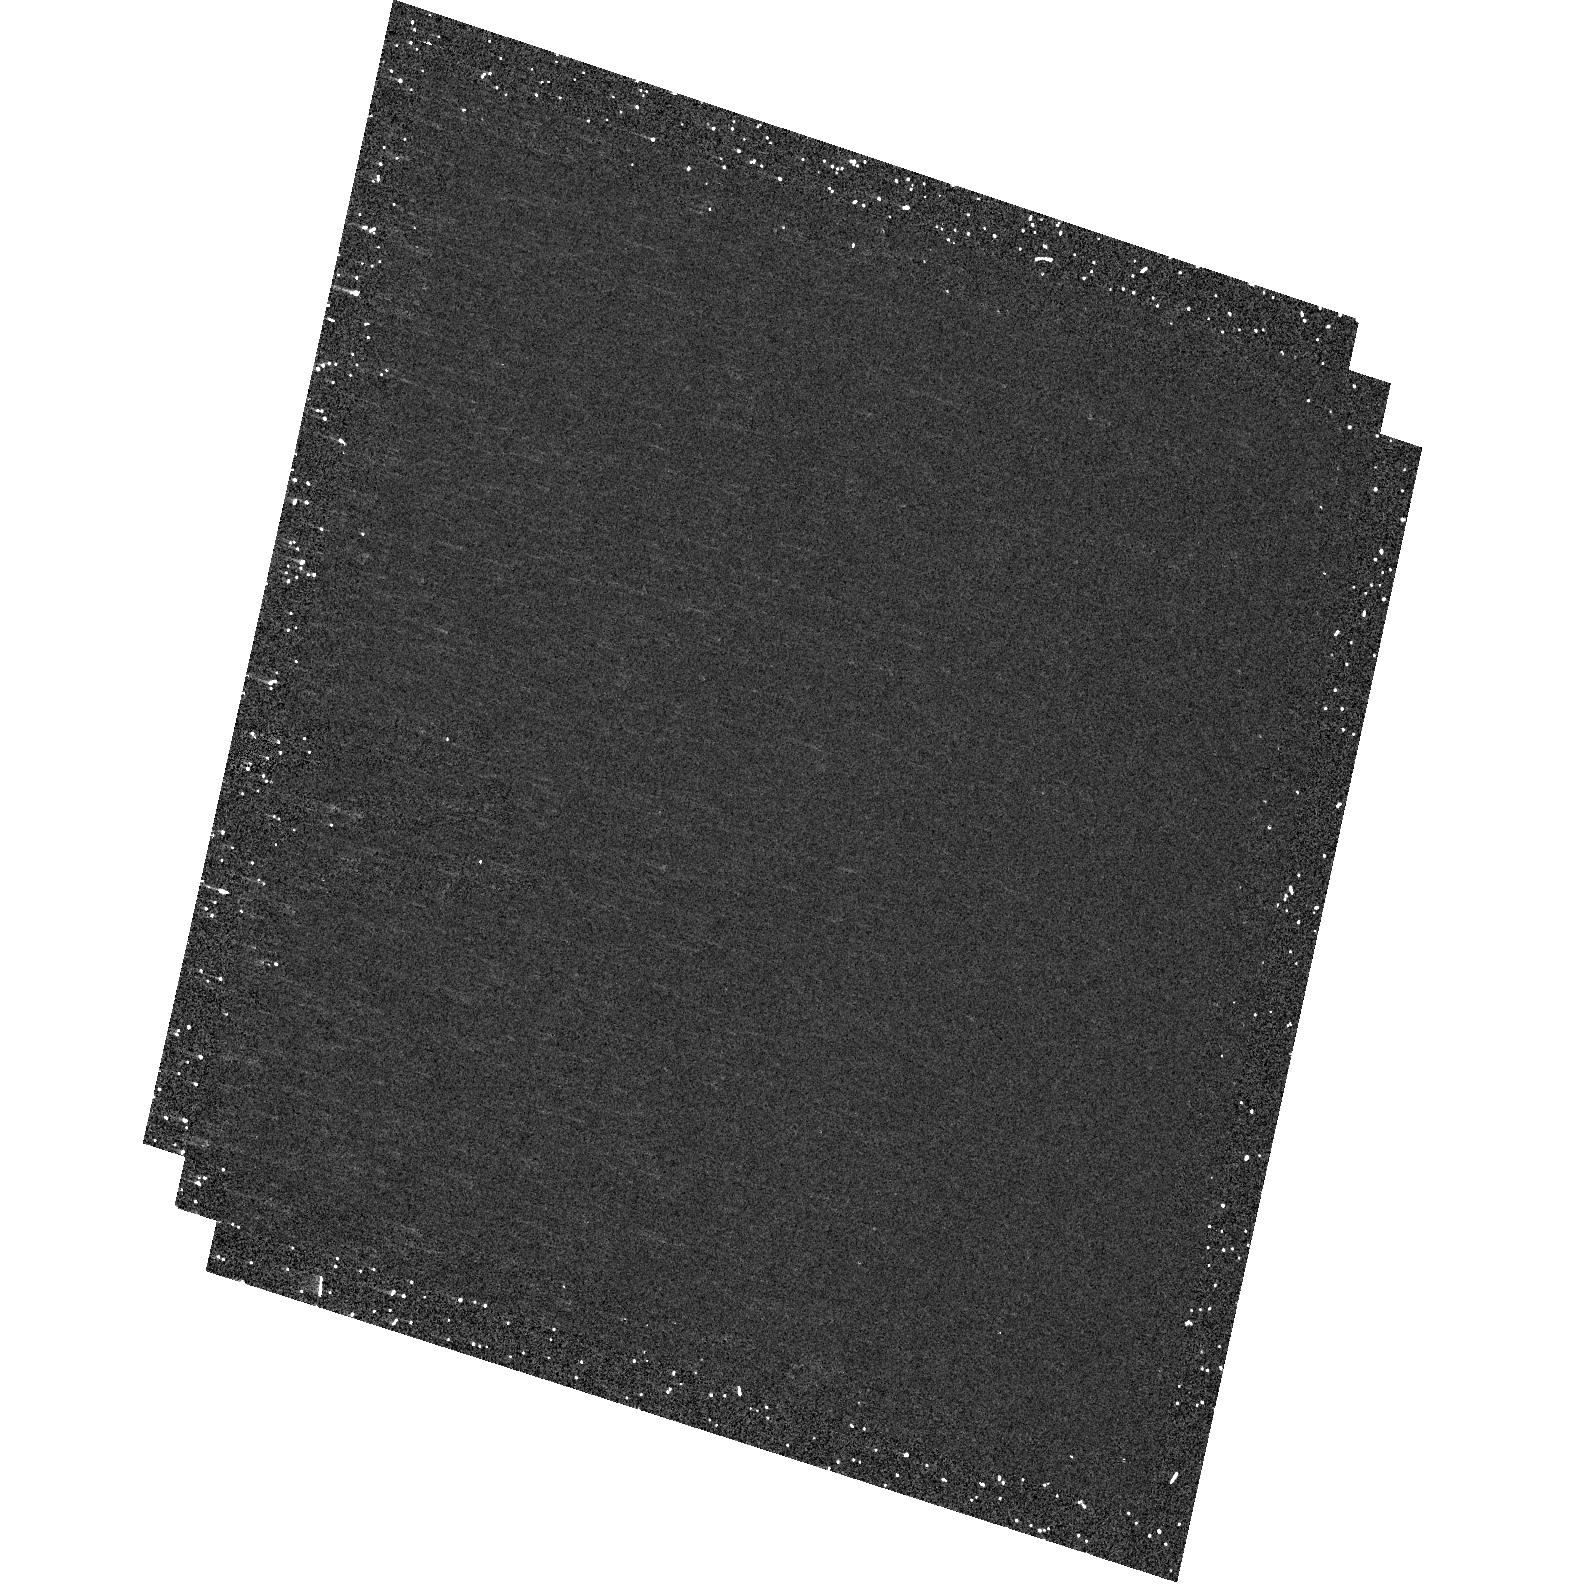
Target: 3C61.1. Instrument: ACS/HRC. Filter: F250W. Exposure: 15 min. Observation ID: hst_10606_09_acs_hrc_f250w_j9f109

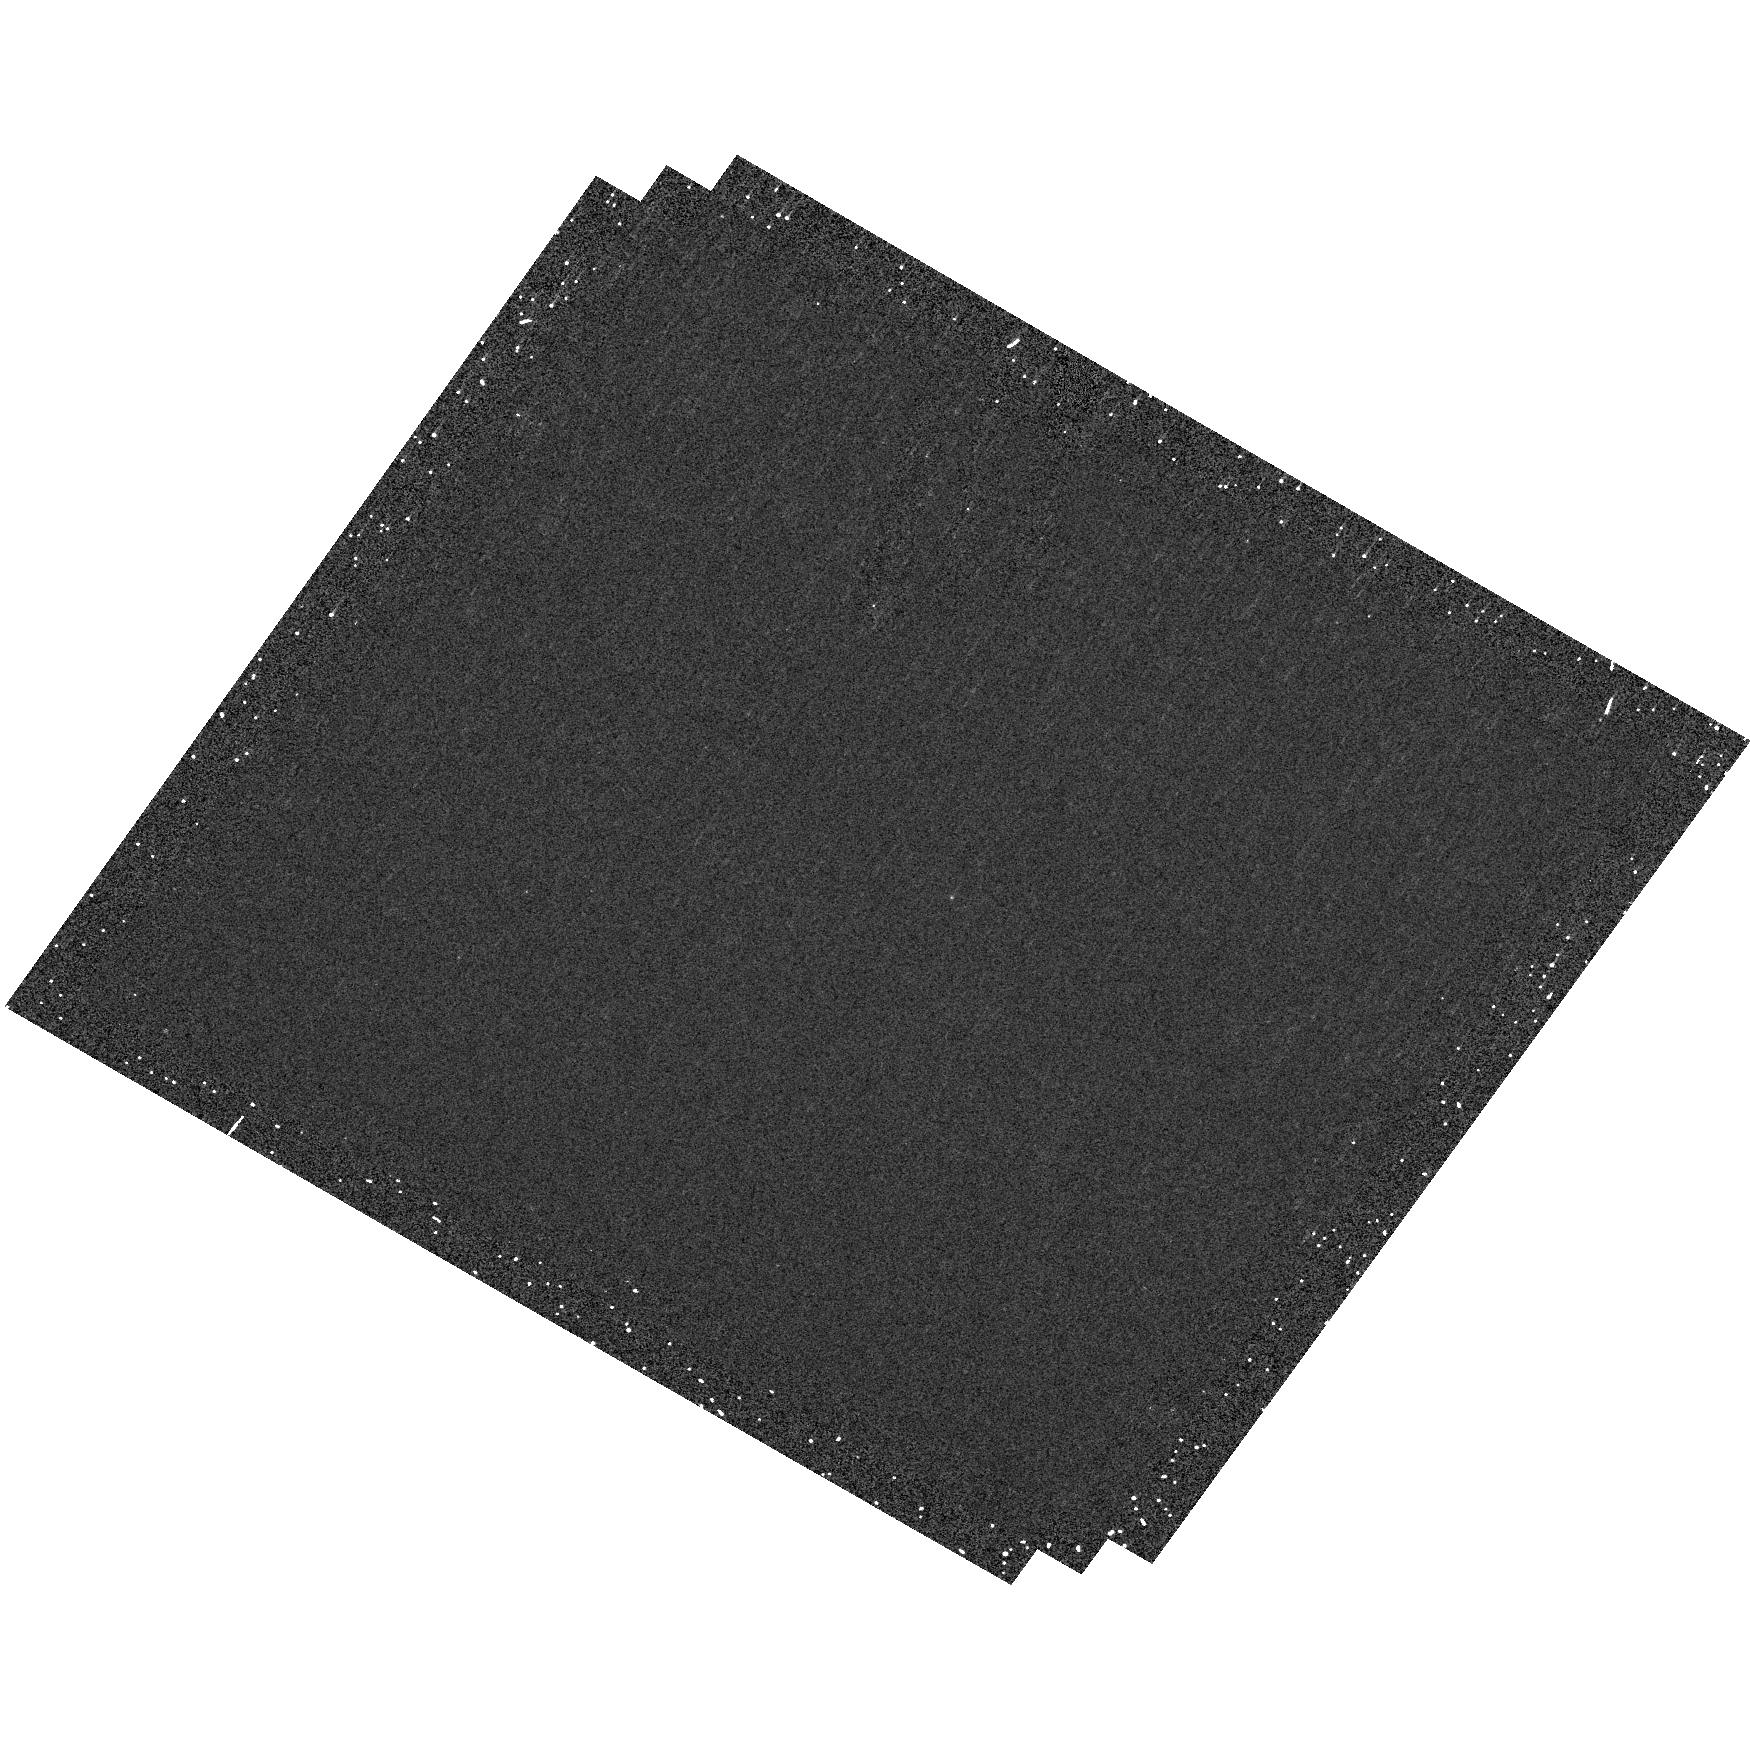
Target: 3C300. Instrument: ACS/HRC. Filter: F250W. Exposure: 15 min. Observation ID: hst_10606_49_acs_hrc_f250w_j9f149

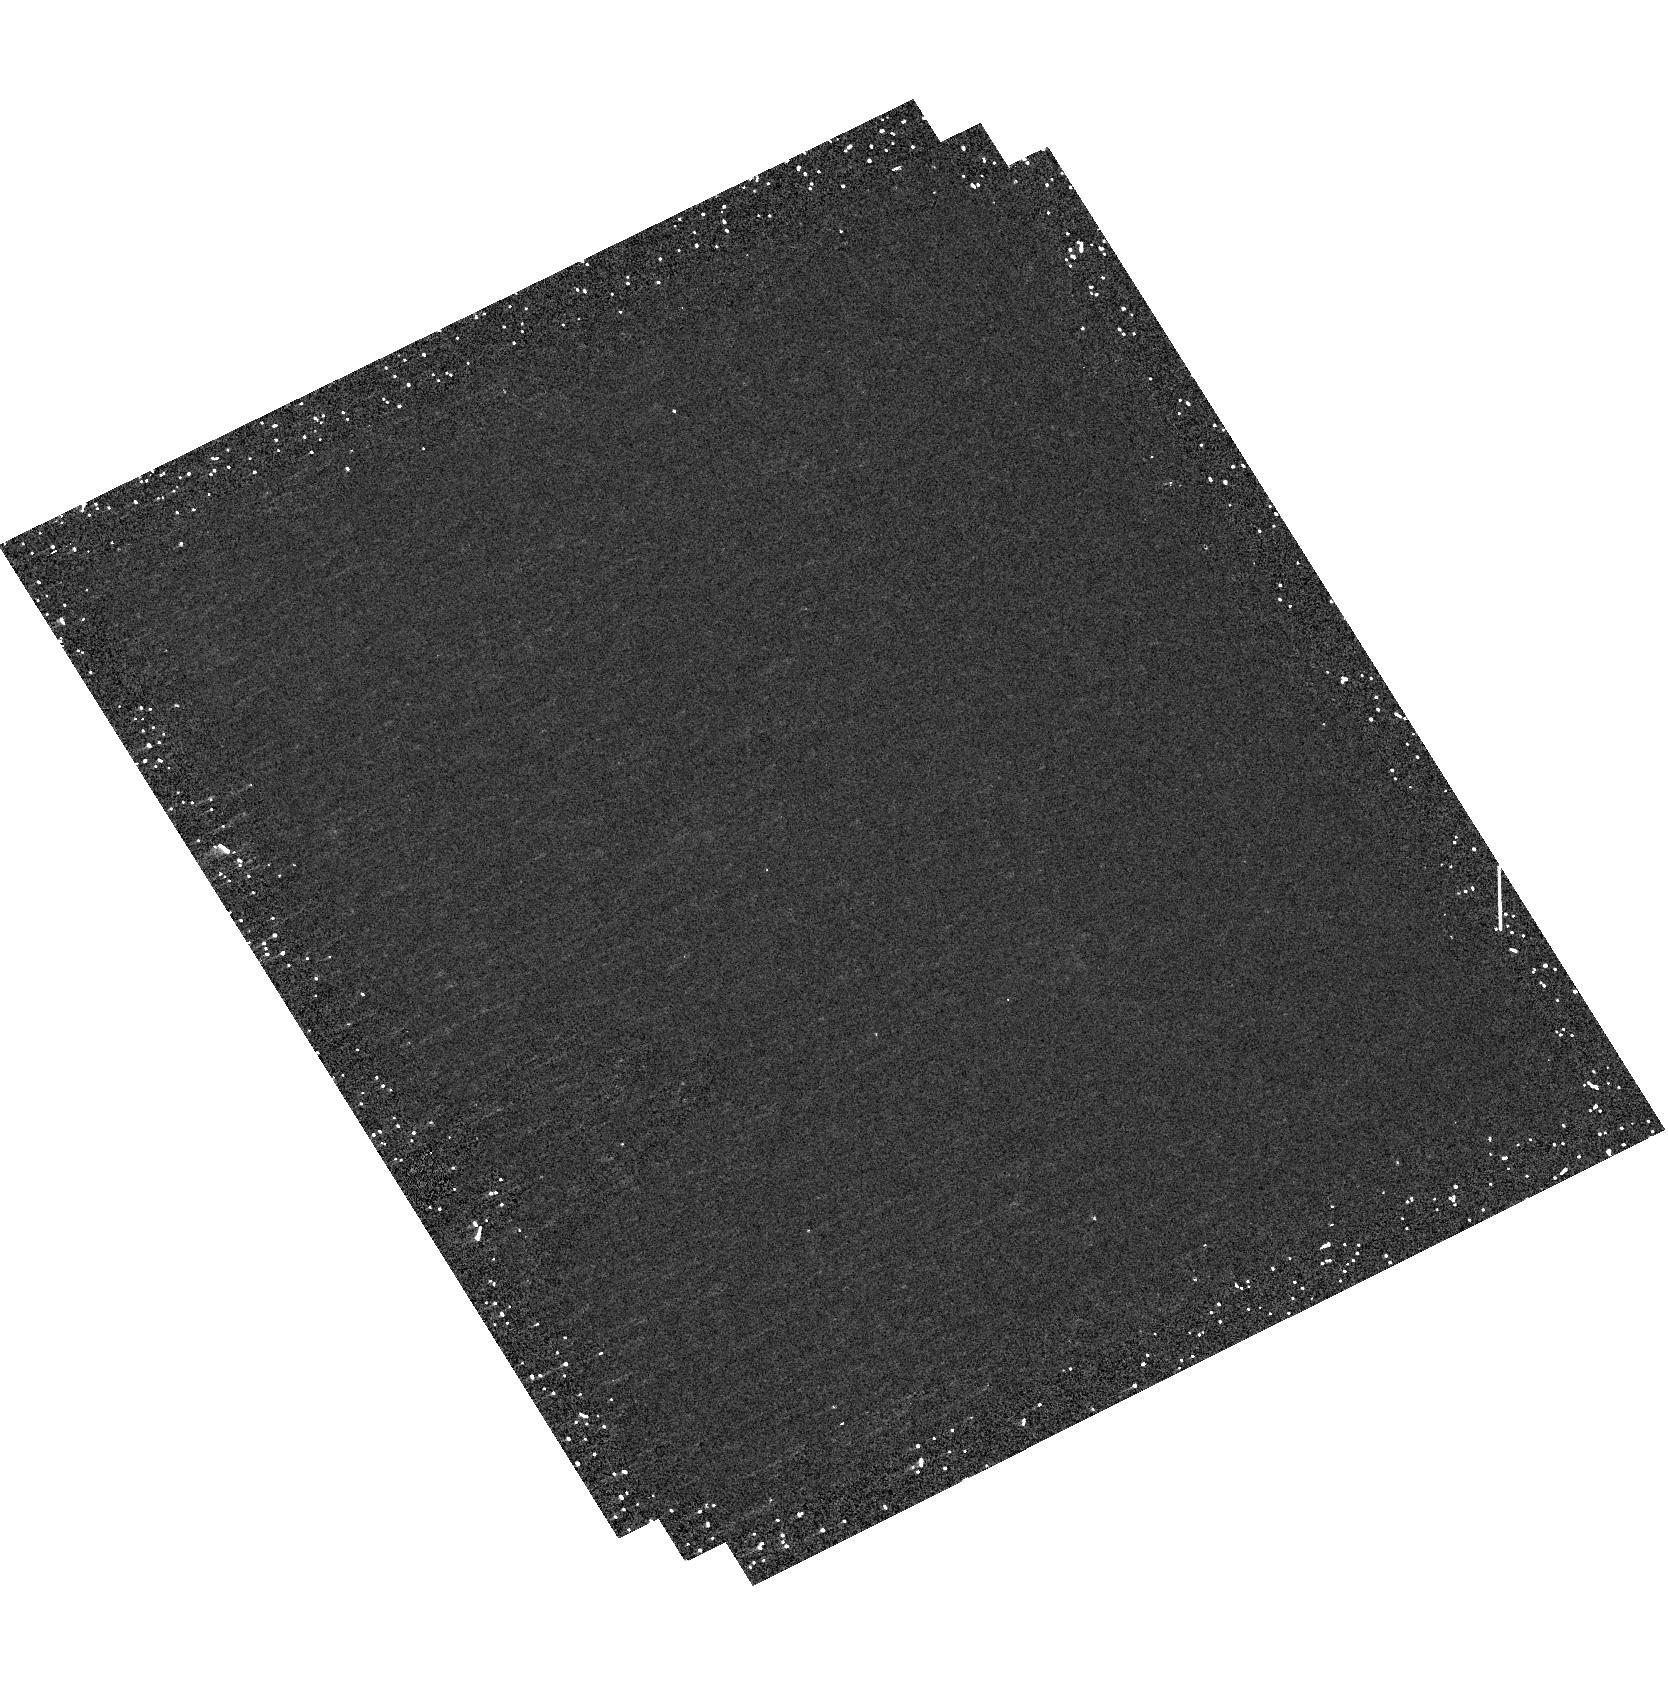
Target: 3C180. Instrument: ACS/HRC. Filter: F250W. Exposure: 19 min. Observation ID: hst_10606_34_acs_hrc_f250w_j9f134

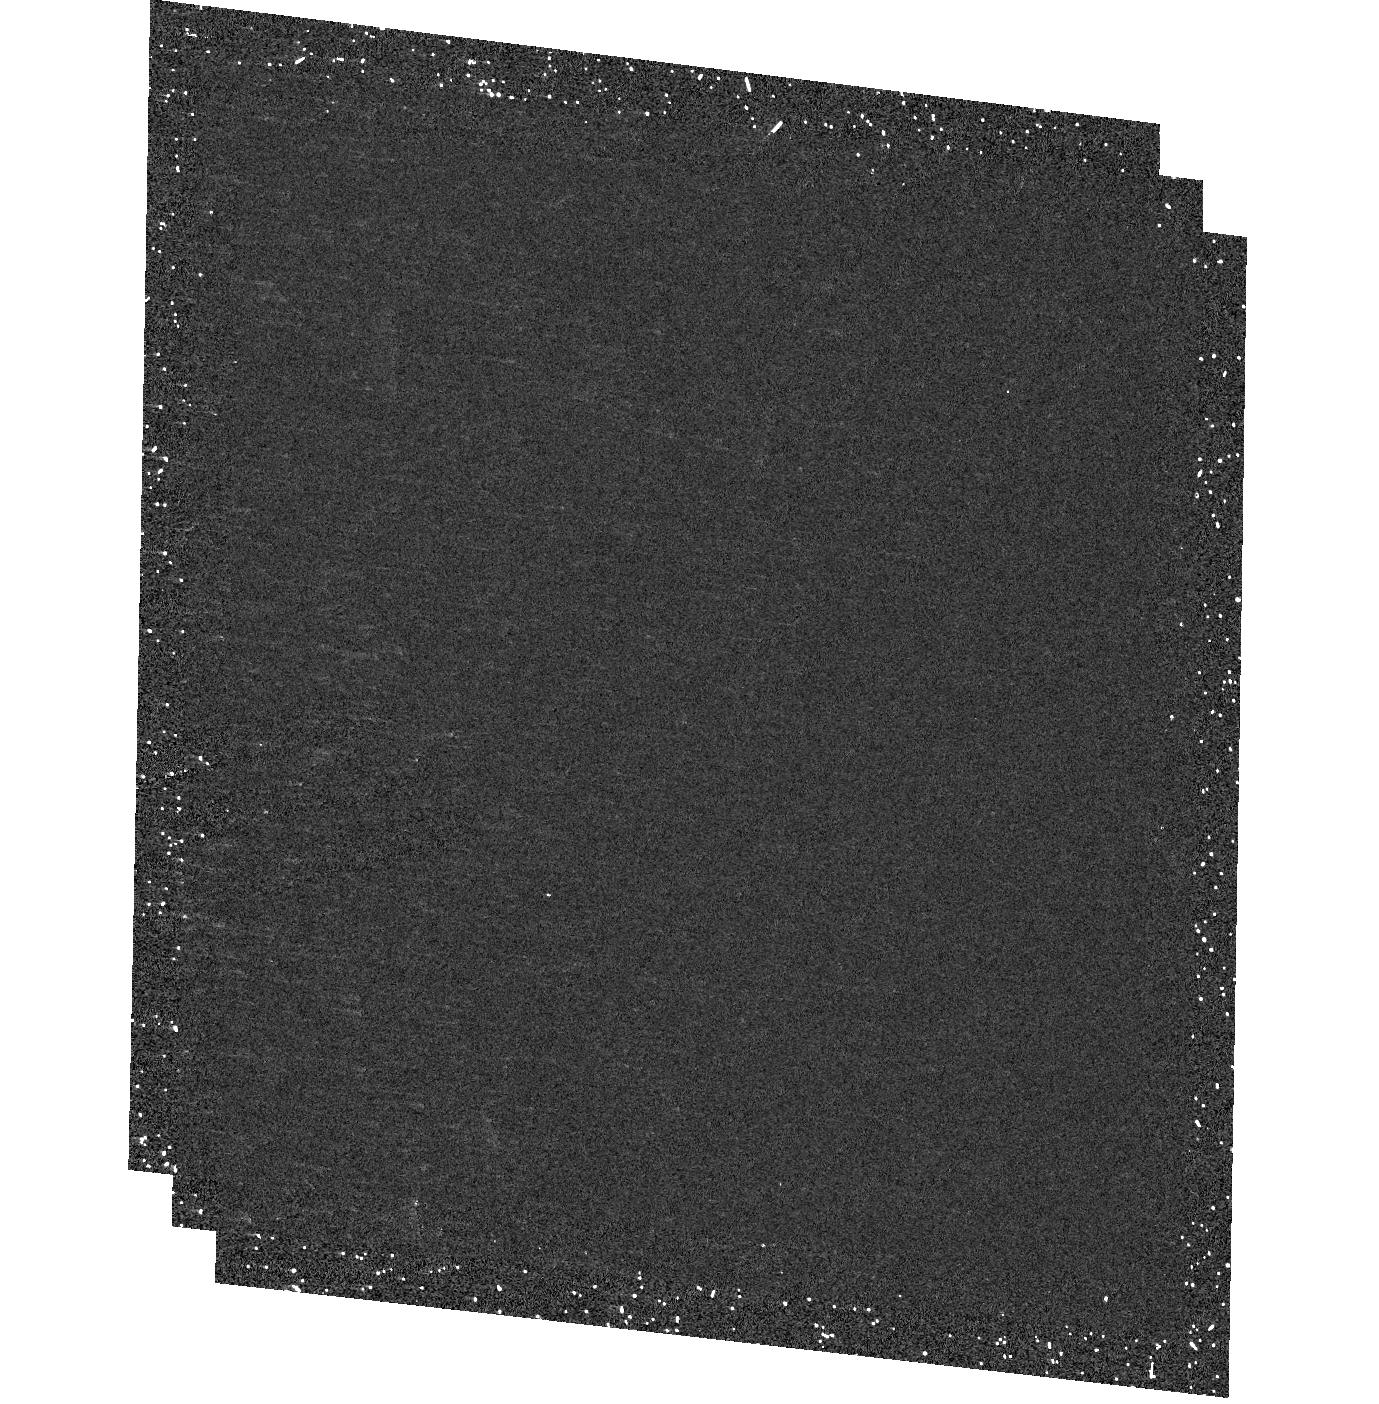
Target: 3C129. Instrument: ACS/HRC. Filter: F250W. Exposure: 19 min. Observation ID: hst_10606_22_acs_hrc_f250w_j9f122

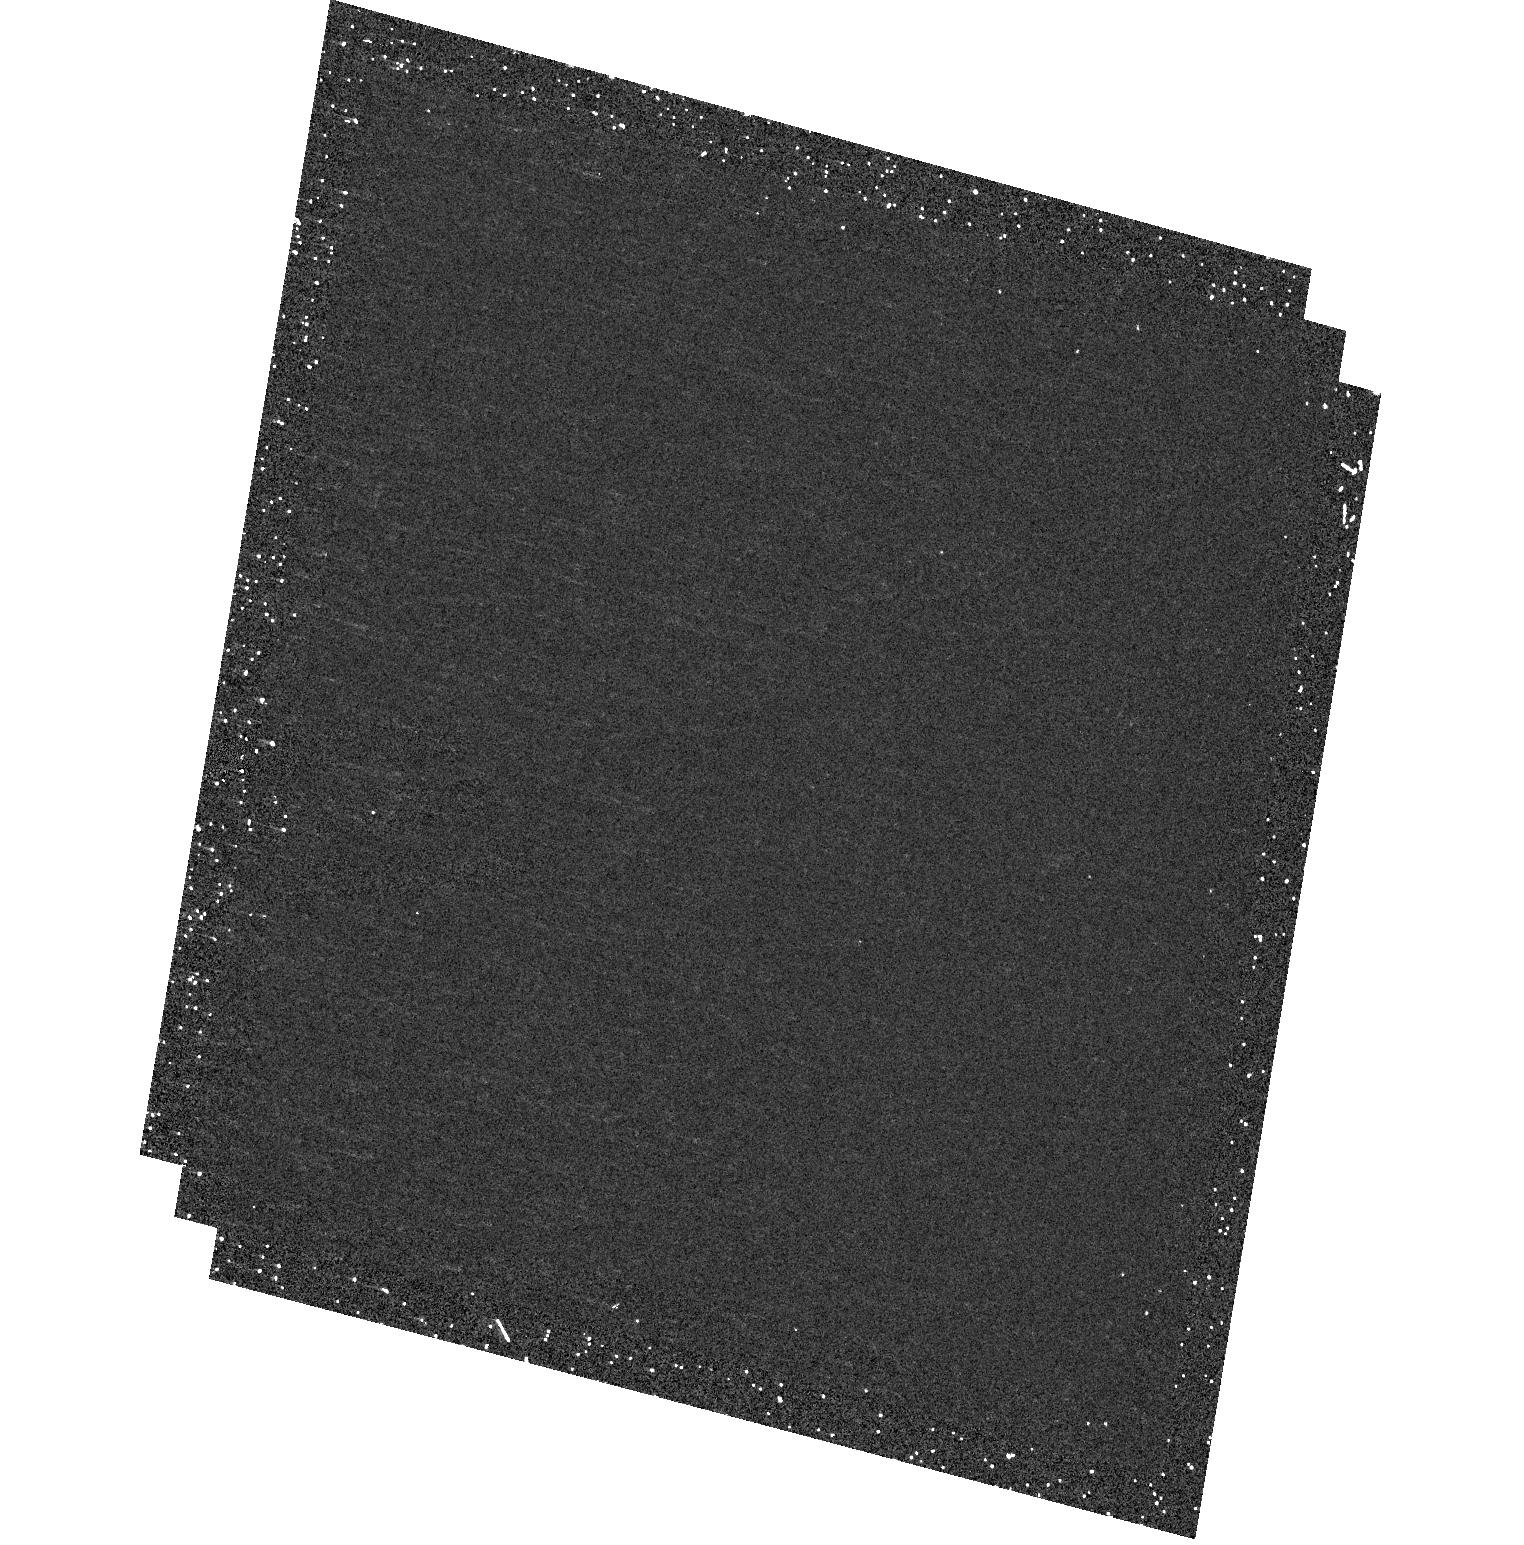
Target: 3C123. Instrument: ACS/HRC. Filter: F250W. Exposure: 19 min. Observation ID: hst_10606_21_acs_hrc_f250w_j9f121

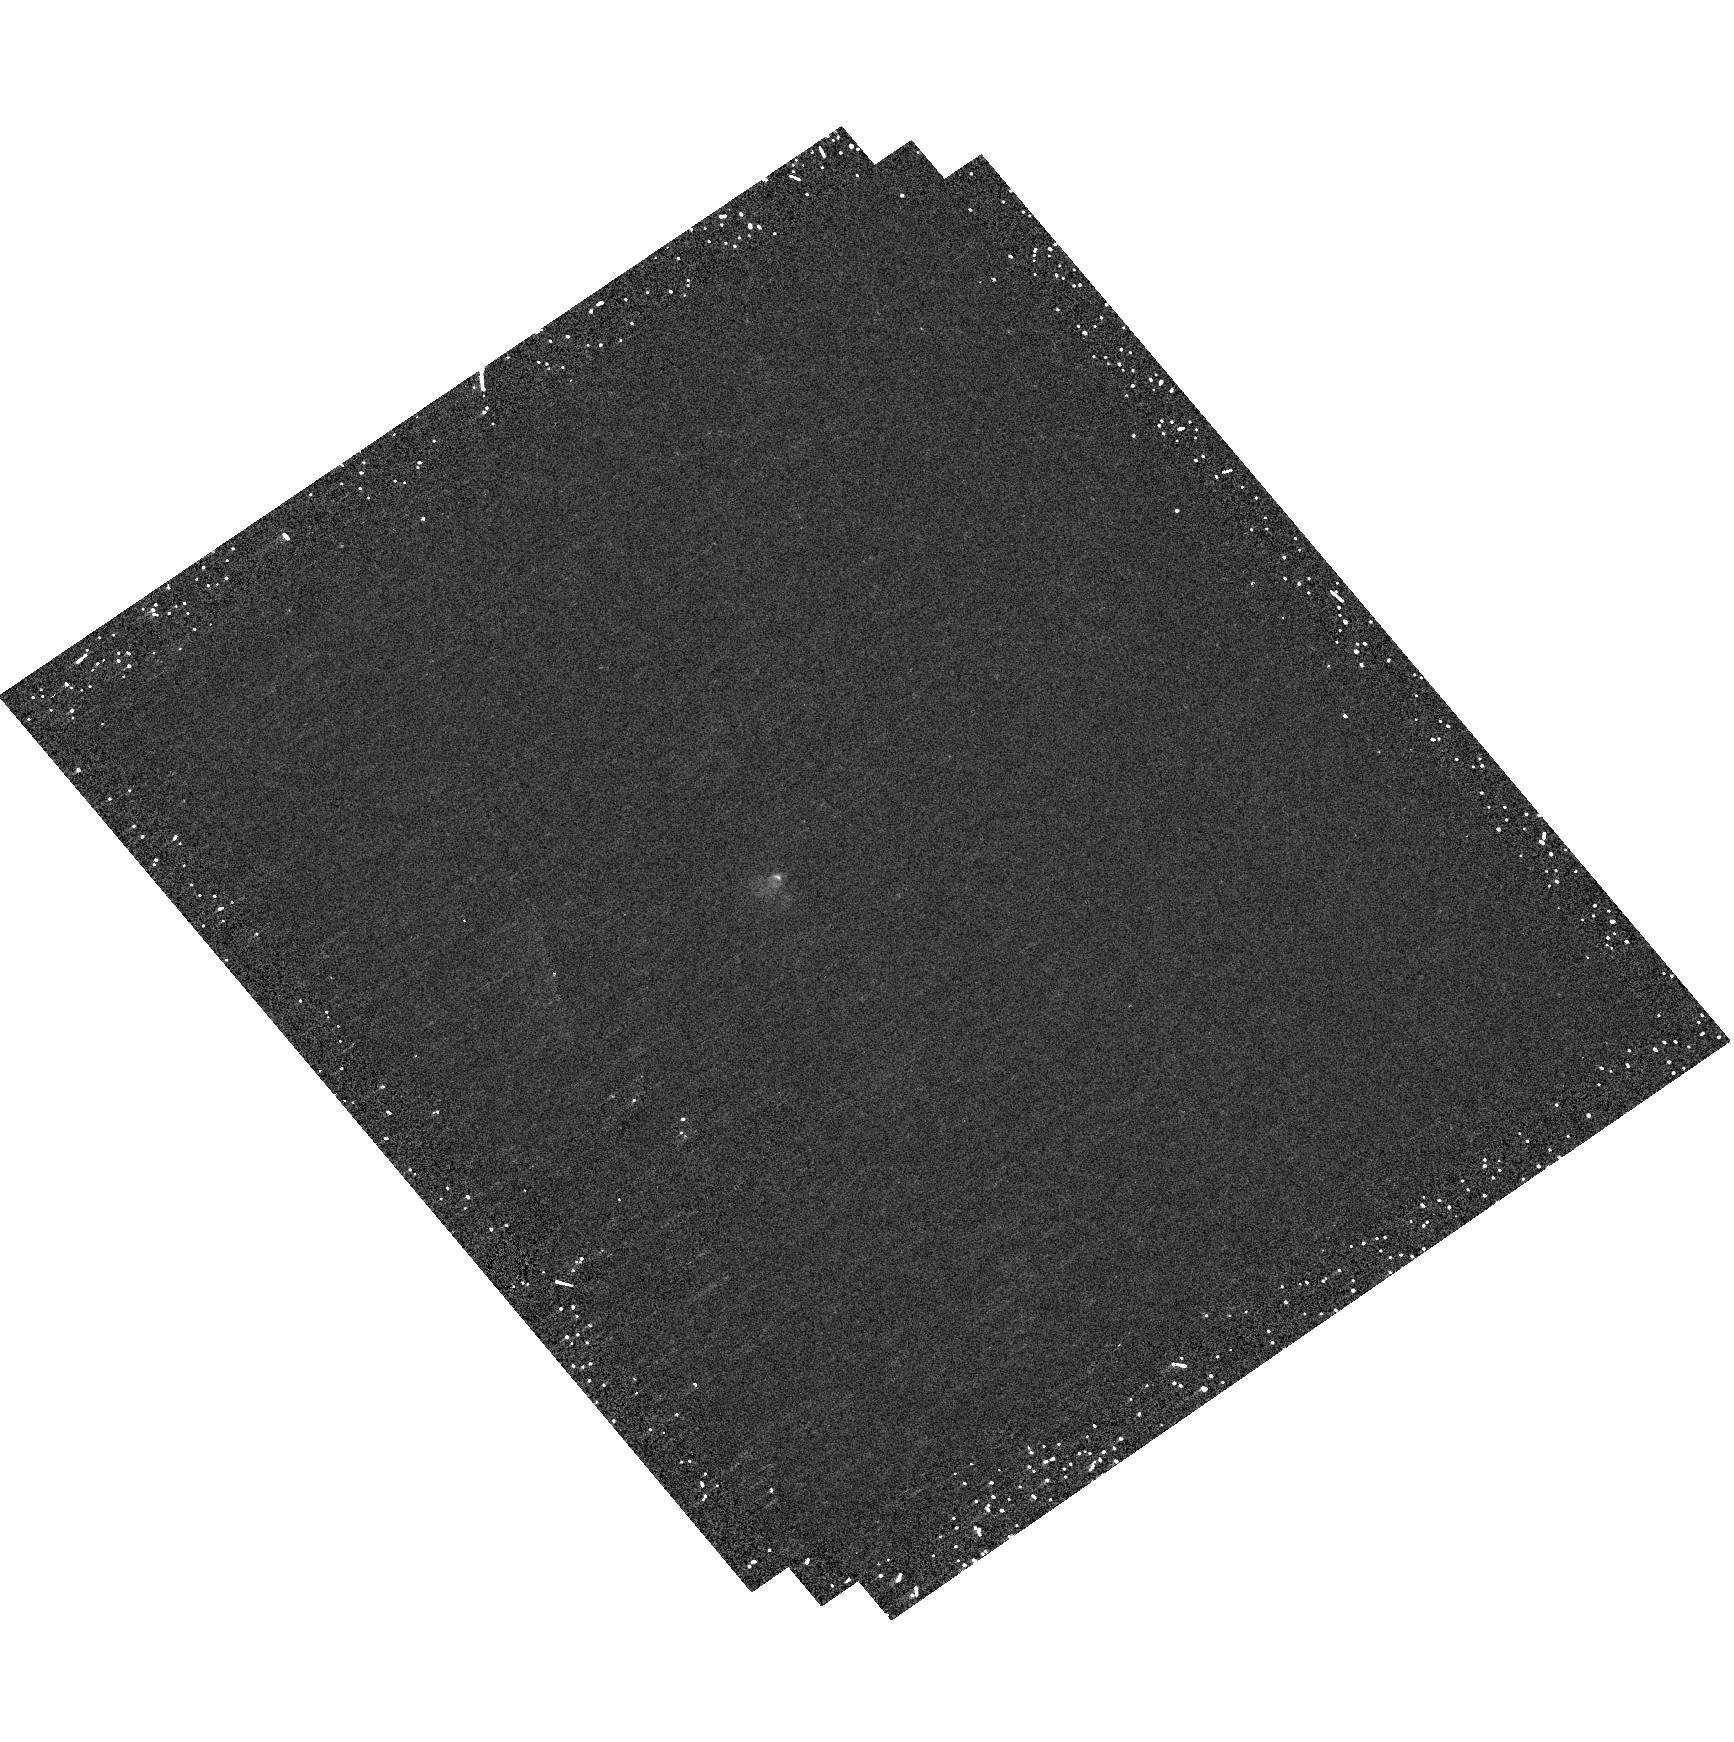
Target: 3C184.1. Instrument: ACS/HRC. Filter: F250W. Exposure: 19 min. Observation ID: hst_10606_35_acs_hrc_f250w_j9f135

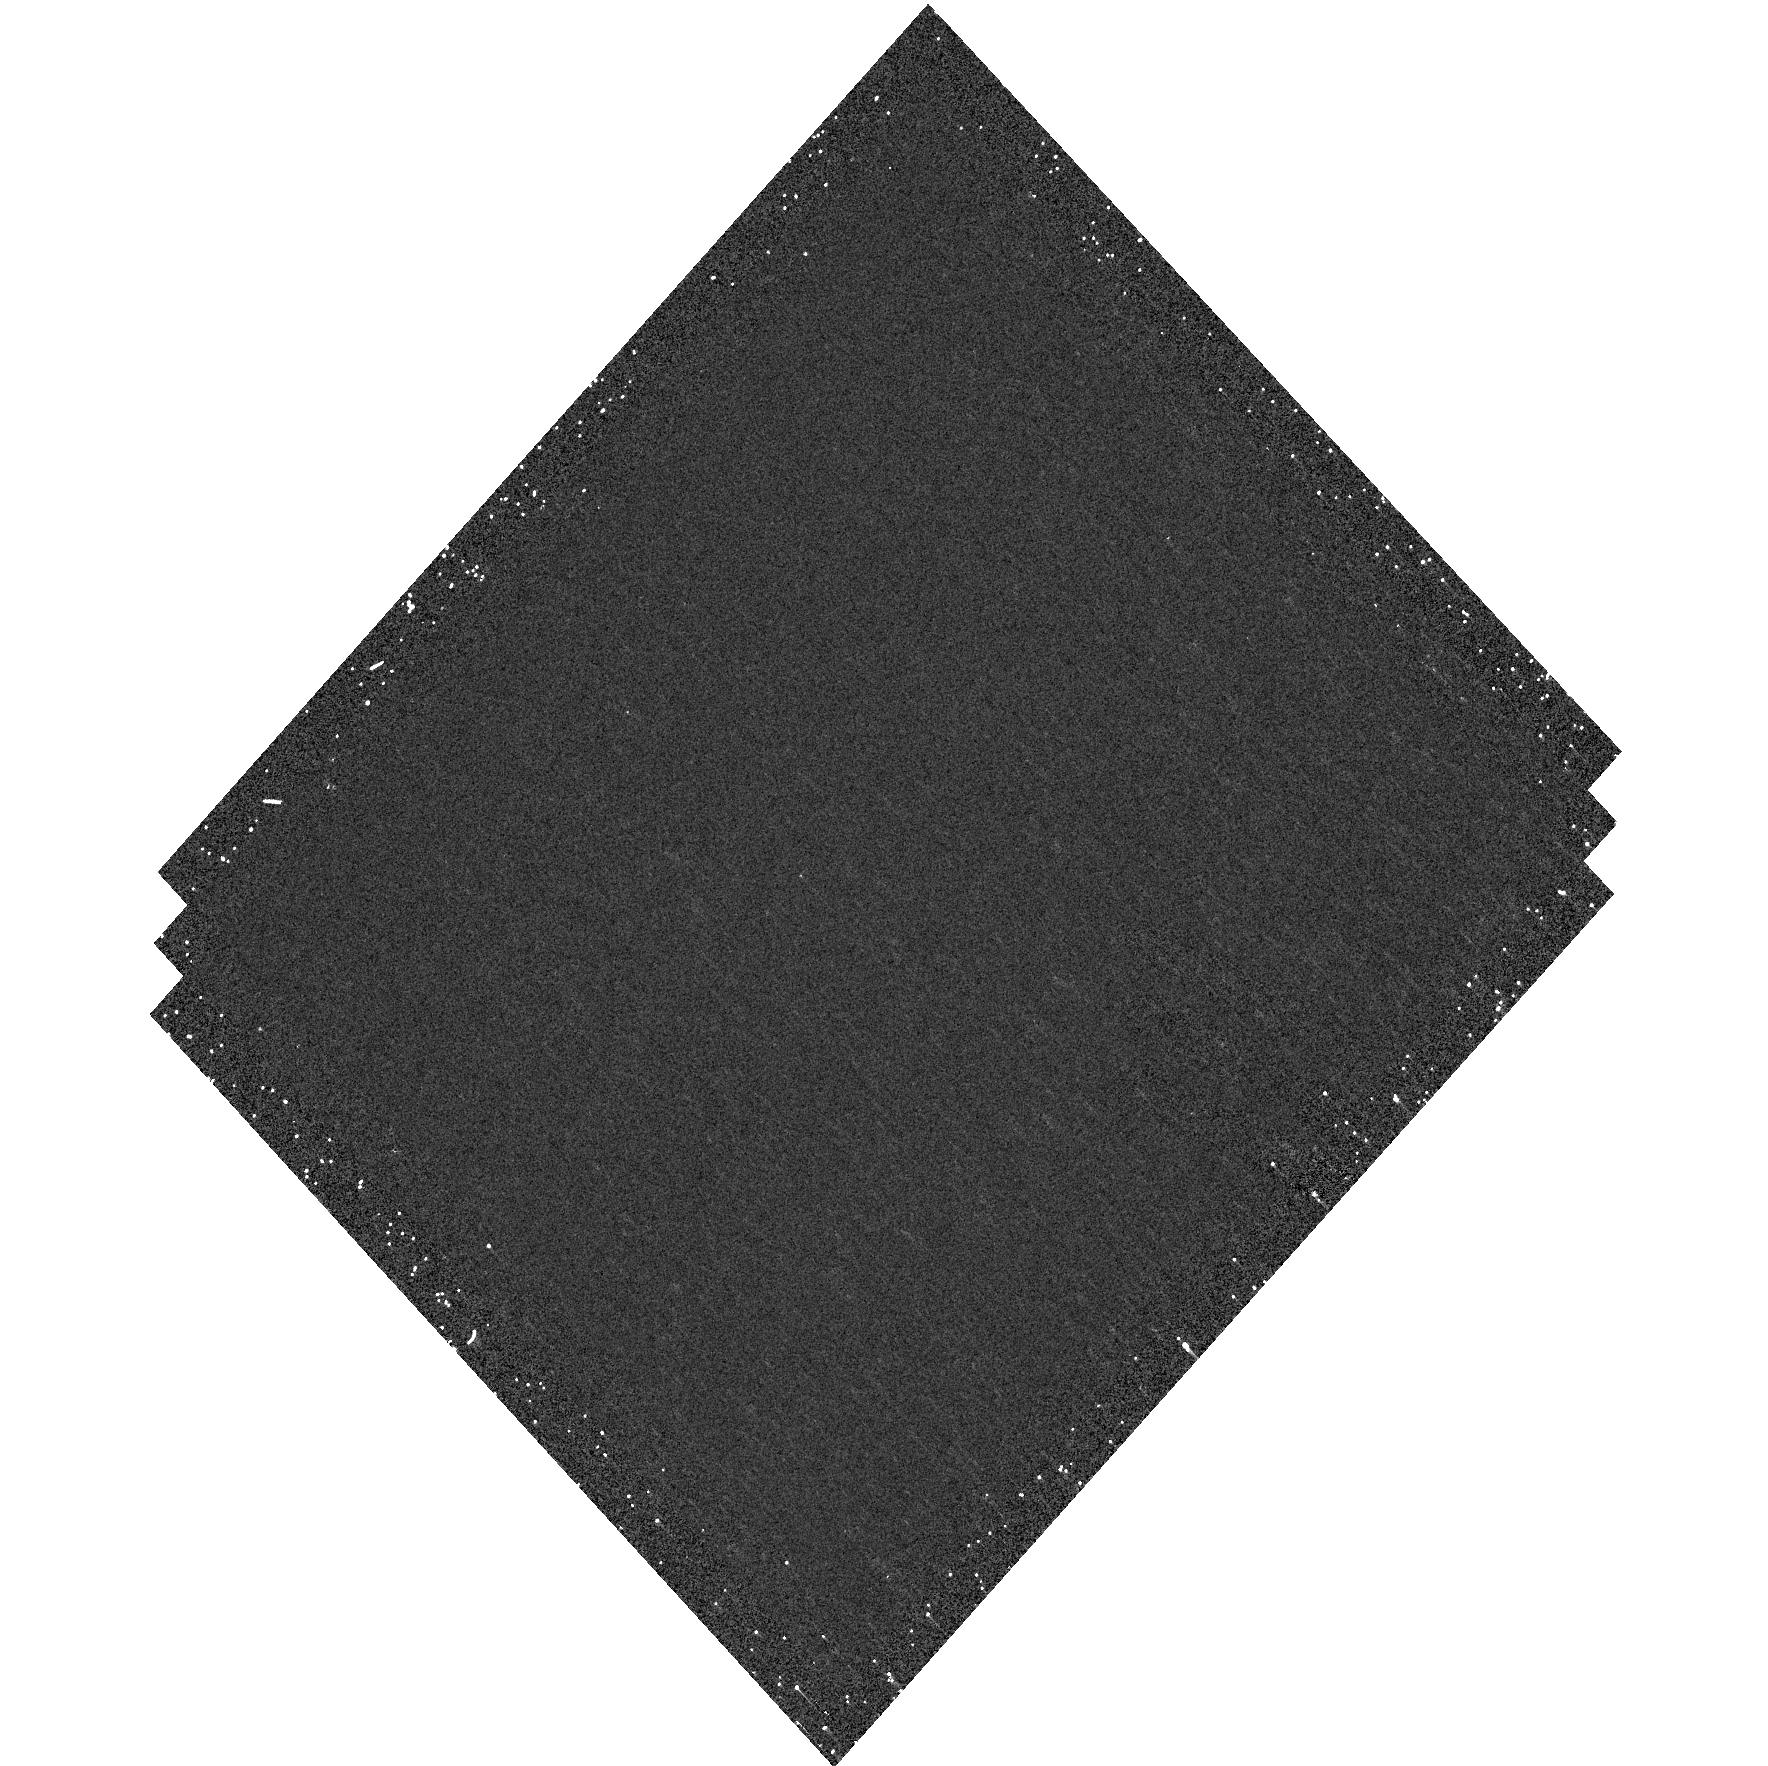
Target: 3C88. Instrument: ACS/HRC. Filter: F250W. Exposure: 16 min. Observation ID: hst_10606_15_acs_hrc_f250w_j9f115

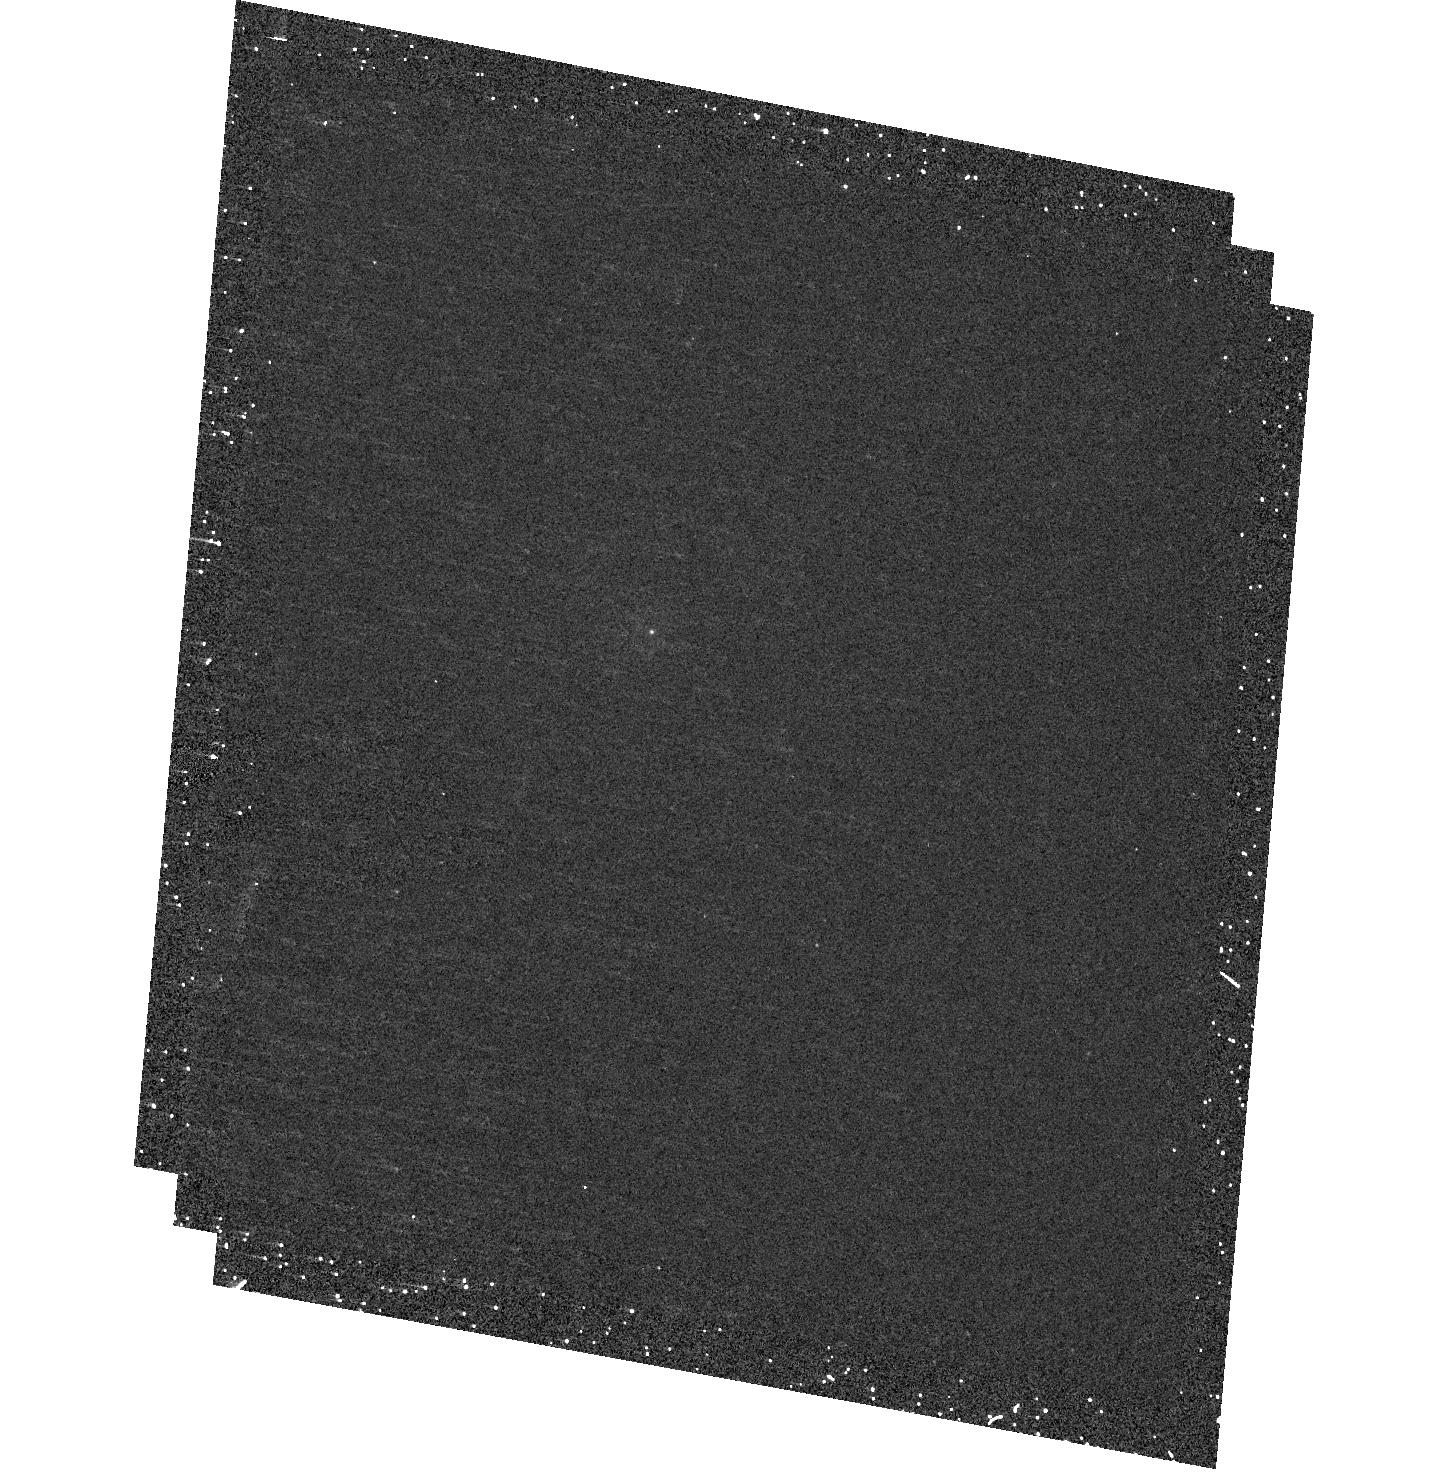
Target: 3C31. Instrument: ACS/HRC. Filter: F250W. Exposure: 15 min. Observation ID: hst_10606_05_acs_hrc_f250w_j9f105

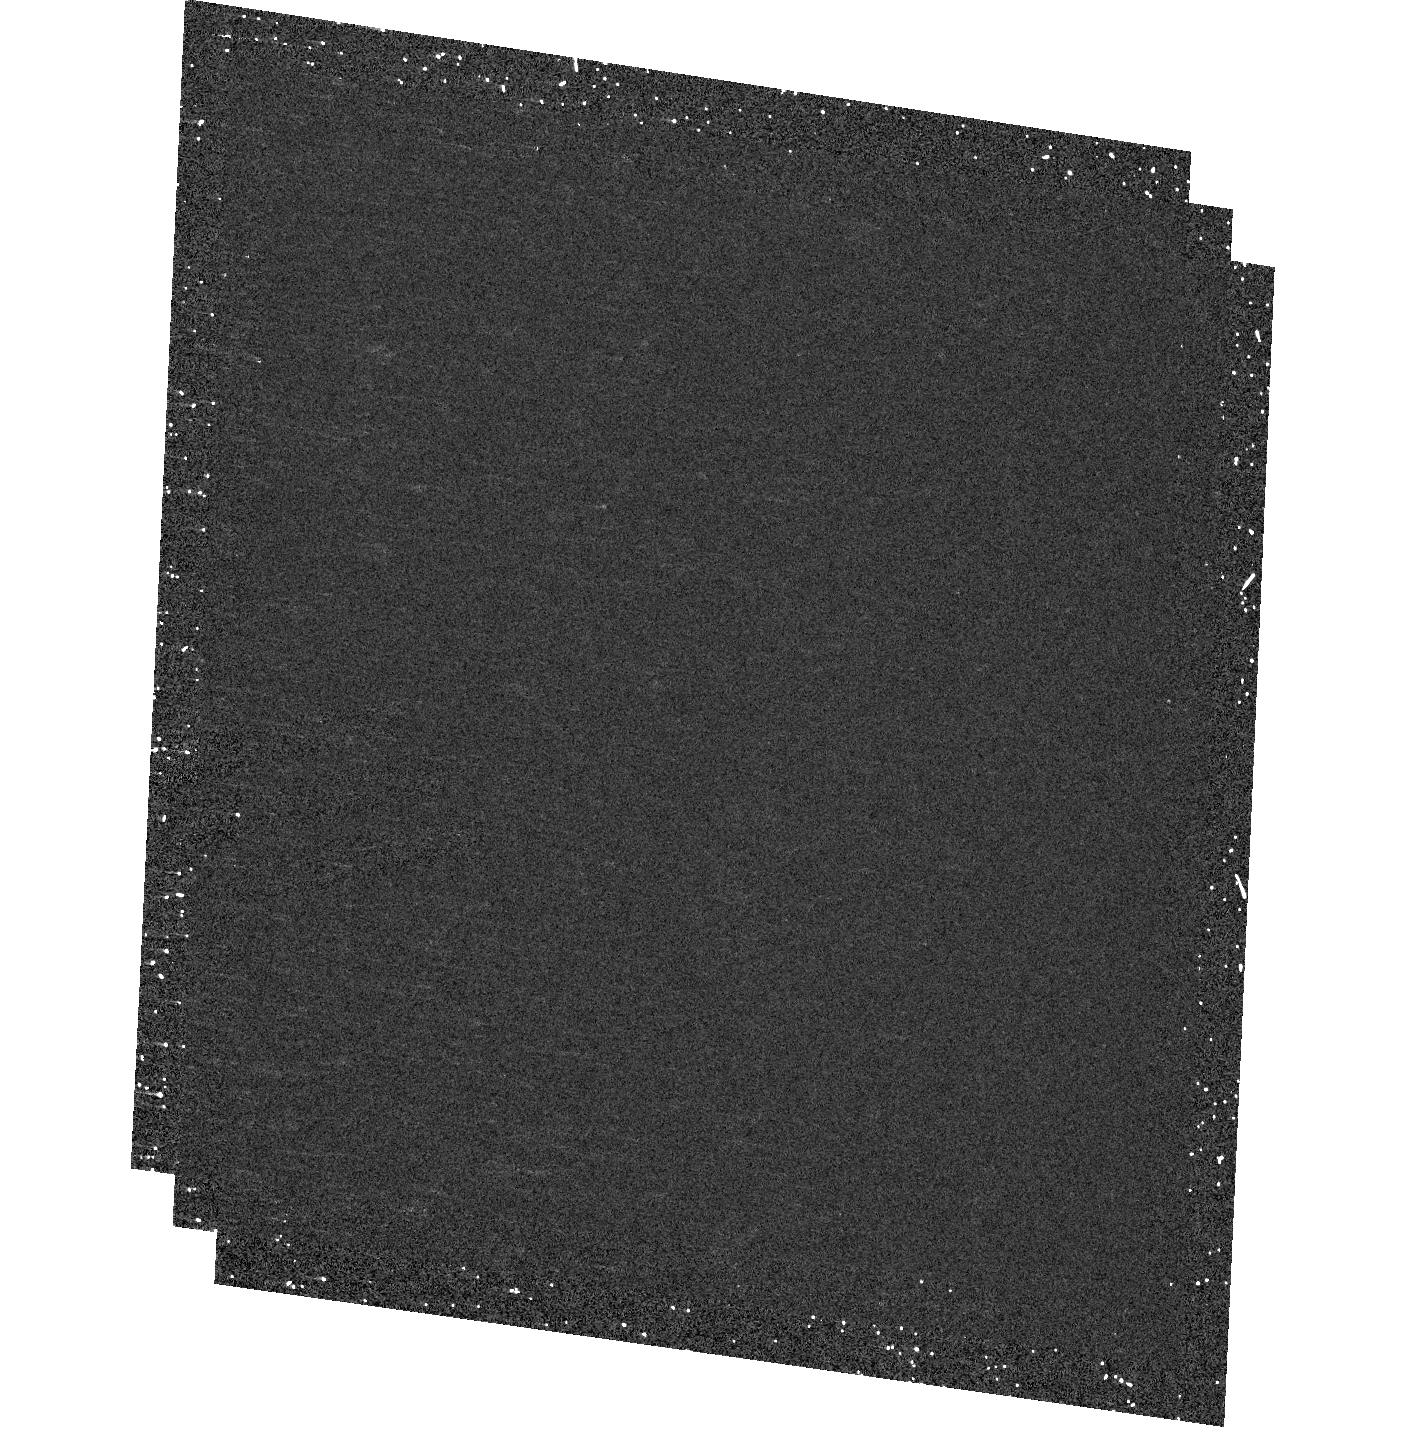
Target: 3C401. Instrument: ACS/HRC. Filter: F250W. Exposure: 15 min. Observation ID: hst_10606_65_acs_hrc_f250w_j9f165

Ultraviolet Snapshots of 3CR Radio Galaxies (PI: Sparks, William B.)

Radio galaxies are an important class of extragalactic objects: they are one of the most energetic astrophysical phenomena and they provide an exceptional probe of the evolving Universe, lying typically in high density regions but well-represented across a wide redshift range. In earlier Cycles we carried out extensive HST observations of the 3CR sources in order to acquire a complete and quantitative inventory of the structure, contents and evolution of these important objects. Amongst the results, we discovered new optical jets, dust lanes, face-on disks with optical jets, and revealed point-like nuclei whose properties support FR-I/BL Lac unified schemes. Here, we propose to obtain ACS NUV images of 3CR sources with z<0.3 as a major enhancement to an already superb dataset. We aim to reveal dust in galaxies, regions of star and star cluster formation frequently associated with dust and establish the physical characteristics of the dust itself. We will measure frequency and spectral energy distributions of point-like nuclei, seek spectral turnovers in known synchrotron jets and find new jets. We will strongly test unified AGN schemes and merge these data with existing X-ray to radio observations for significant numbers of both FR-I and FR-II sources. The resulting database will be an incredibly valuable resource to the astronomical community for years to come.